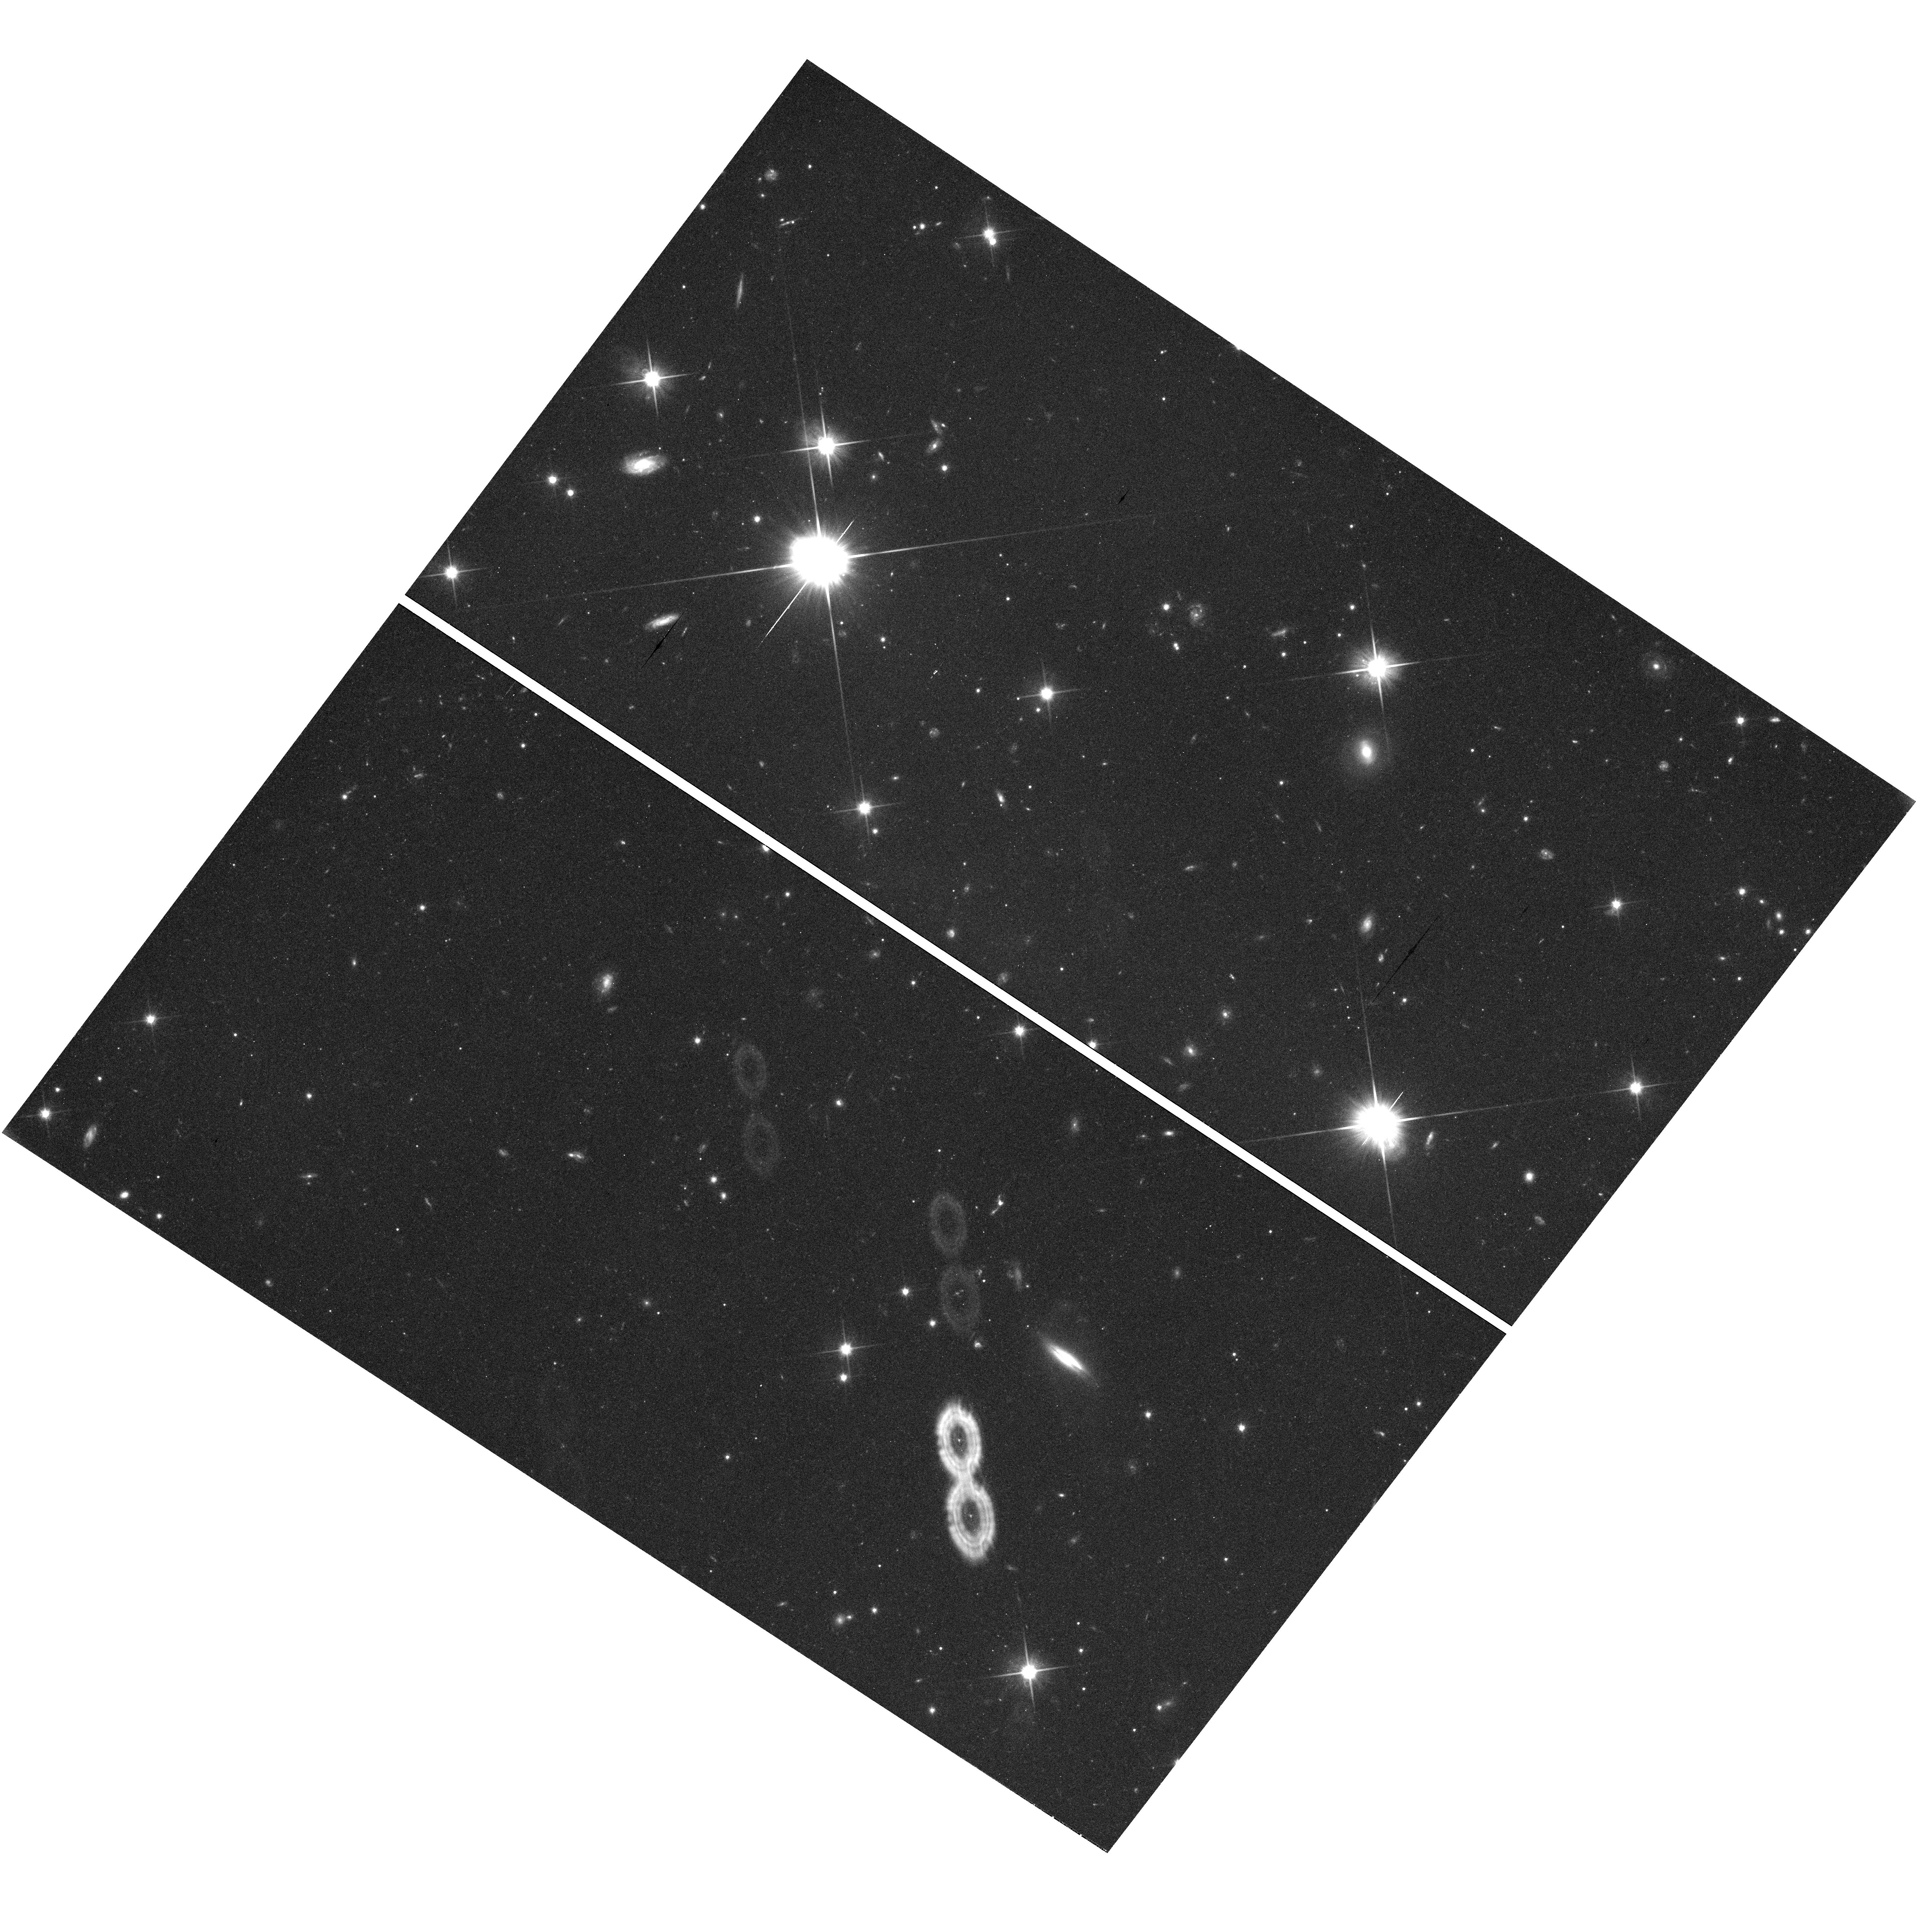
Target: field at RA 181.987°, Dec -39.496°. Instrument: WFC3/UVIS. Filter: F600LP. Exposure: 45 min. Observation ID: hst_11531_02_wfc3_uvis_f600lp_ib4p02

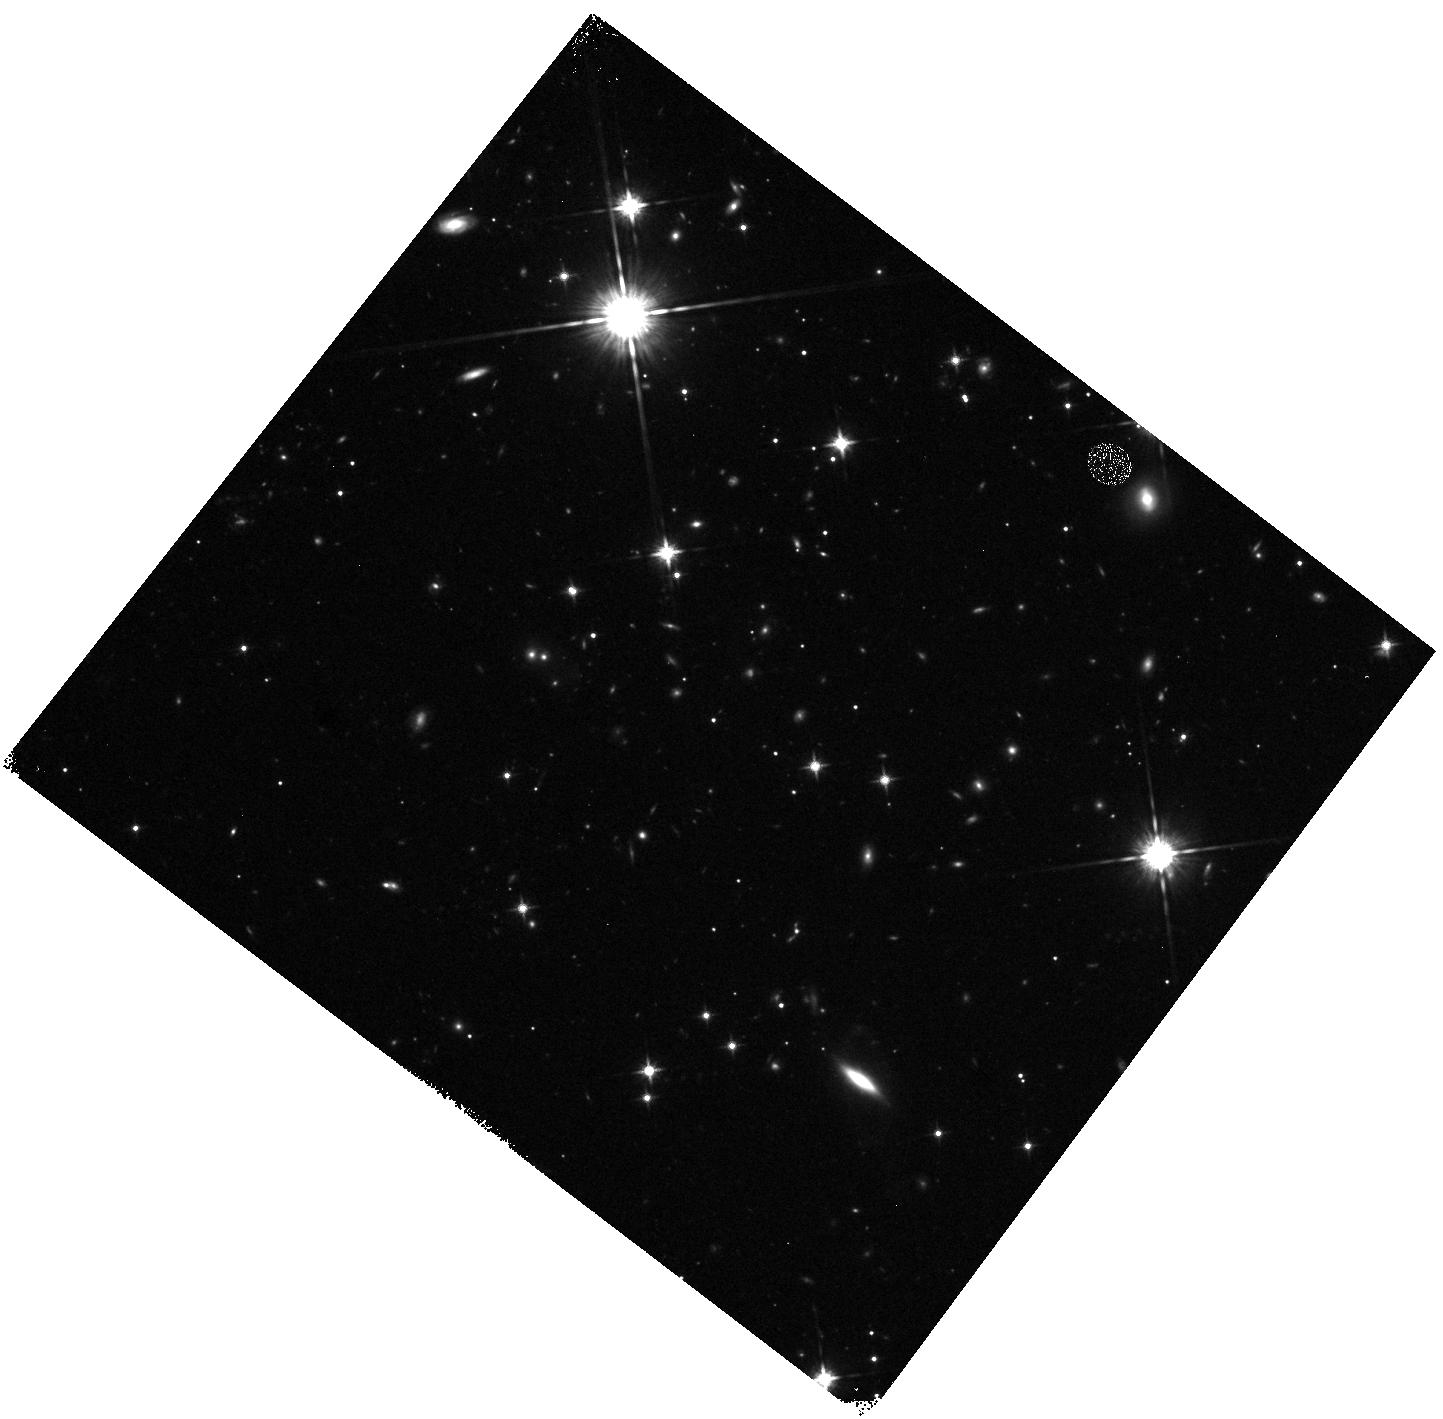
Target: field at RA 181.989°, Dec -39.494°. Instrument: WFC3/IR. Filter: F125W. Exposure: 20 min. Observation ID: hst_11531_02_wfc3_ir_f125w_ib4p02

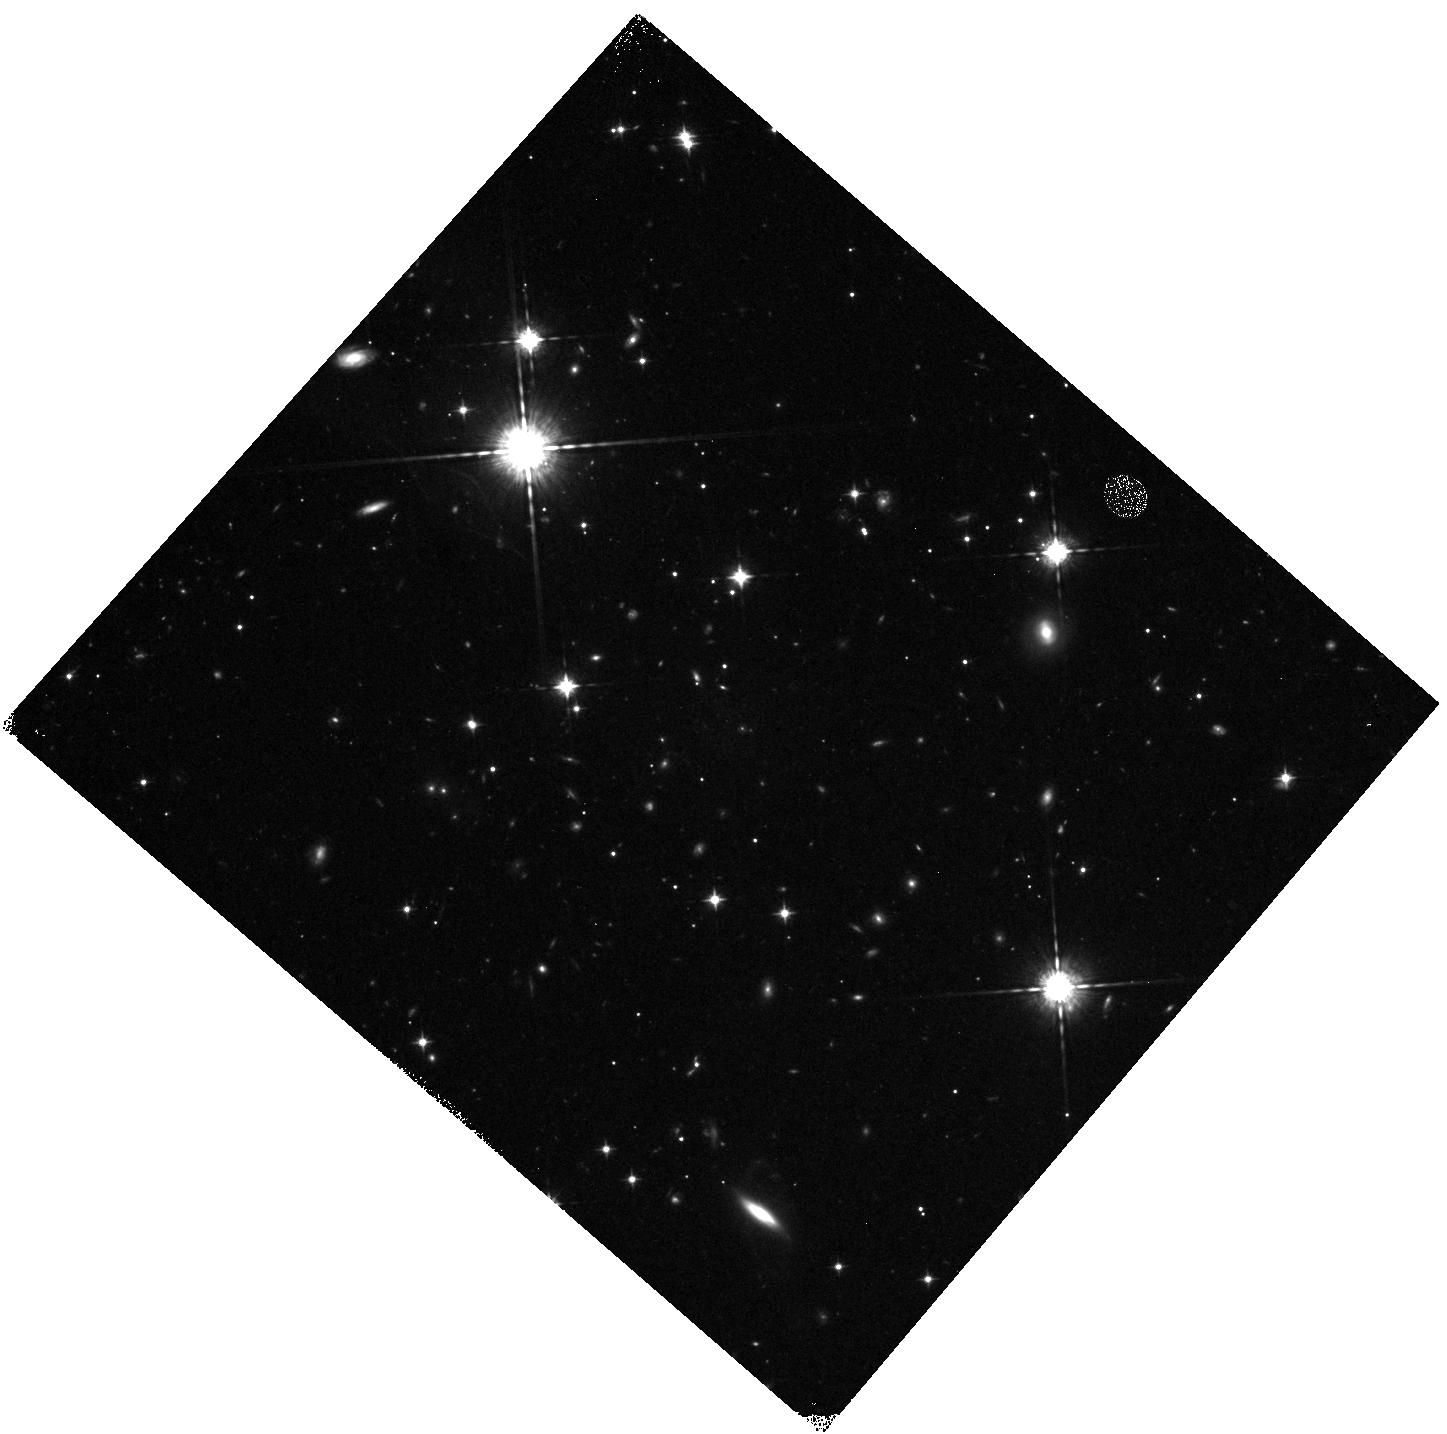
Target: field at RA 181.984°, Dec -39.489°. Instrument: WFC3/IR. Filter: F098M. Exposure: 47 min. Observation ID: hst_11531_01_wfc3_ir_f098m_ib4p01

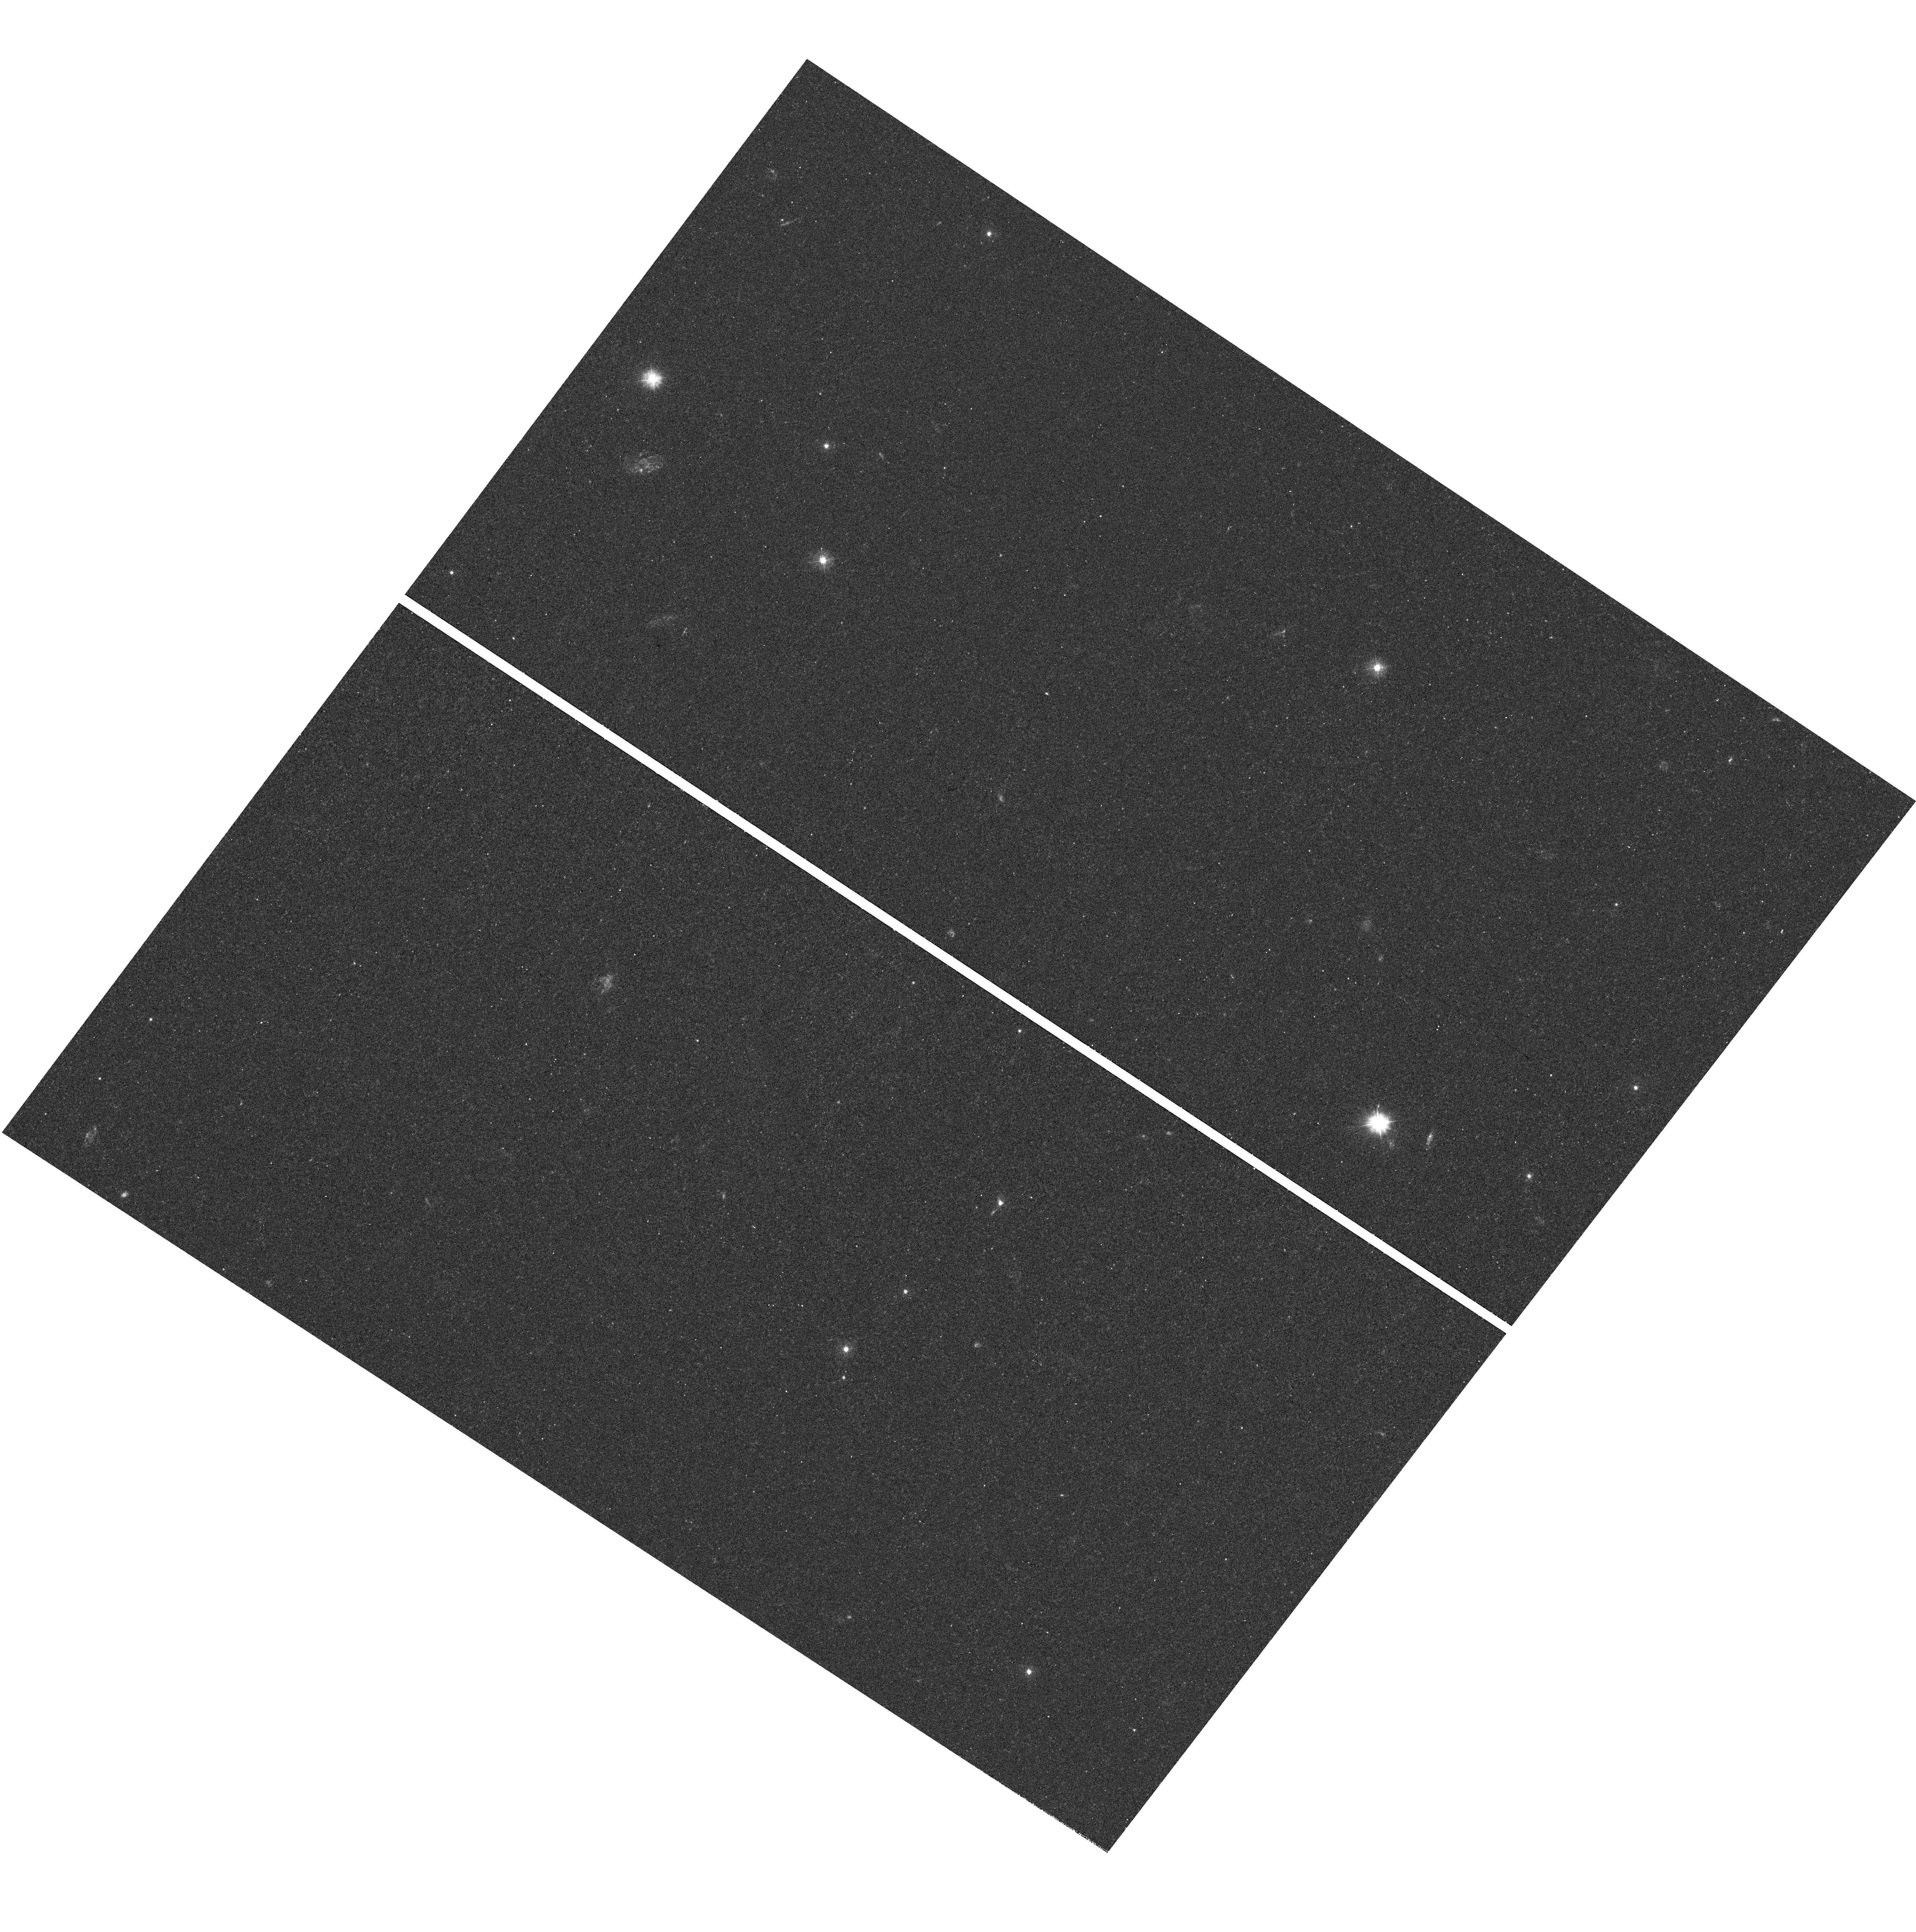
Target: field at RA 181.987°, Dec -39.496°. Instrument: WFC3/UVIS. Filter: F300X. Exposure: 45 min. Observation ID: hst_11531_02_wfc3_uvis_f300x_ib4p02

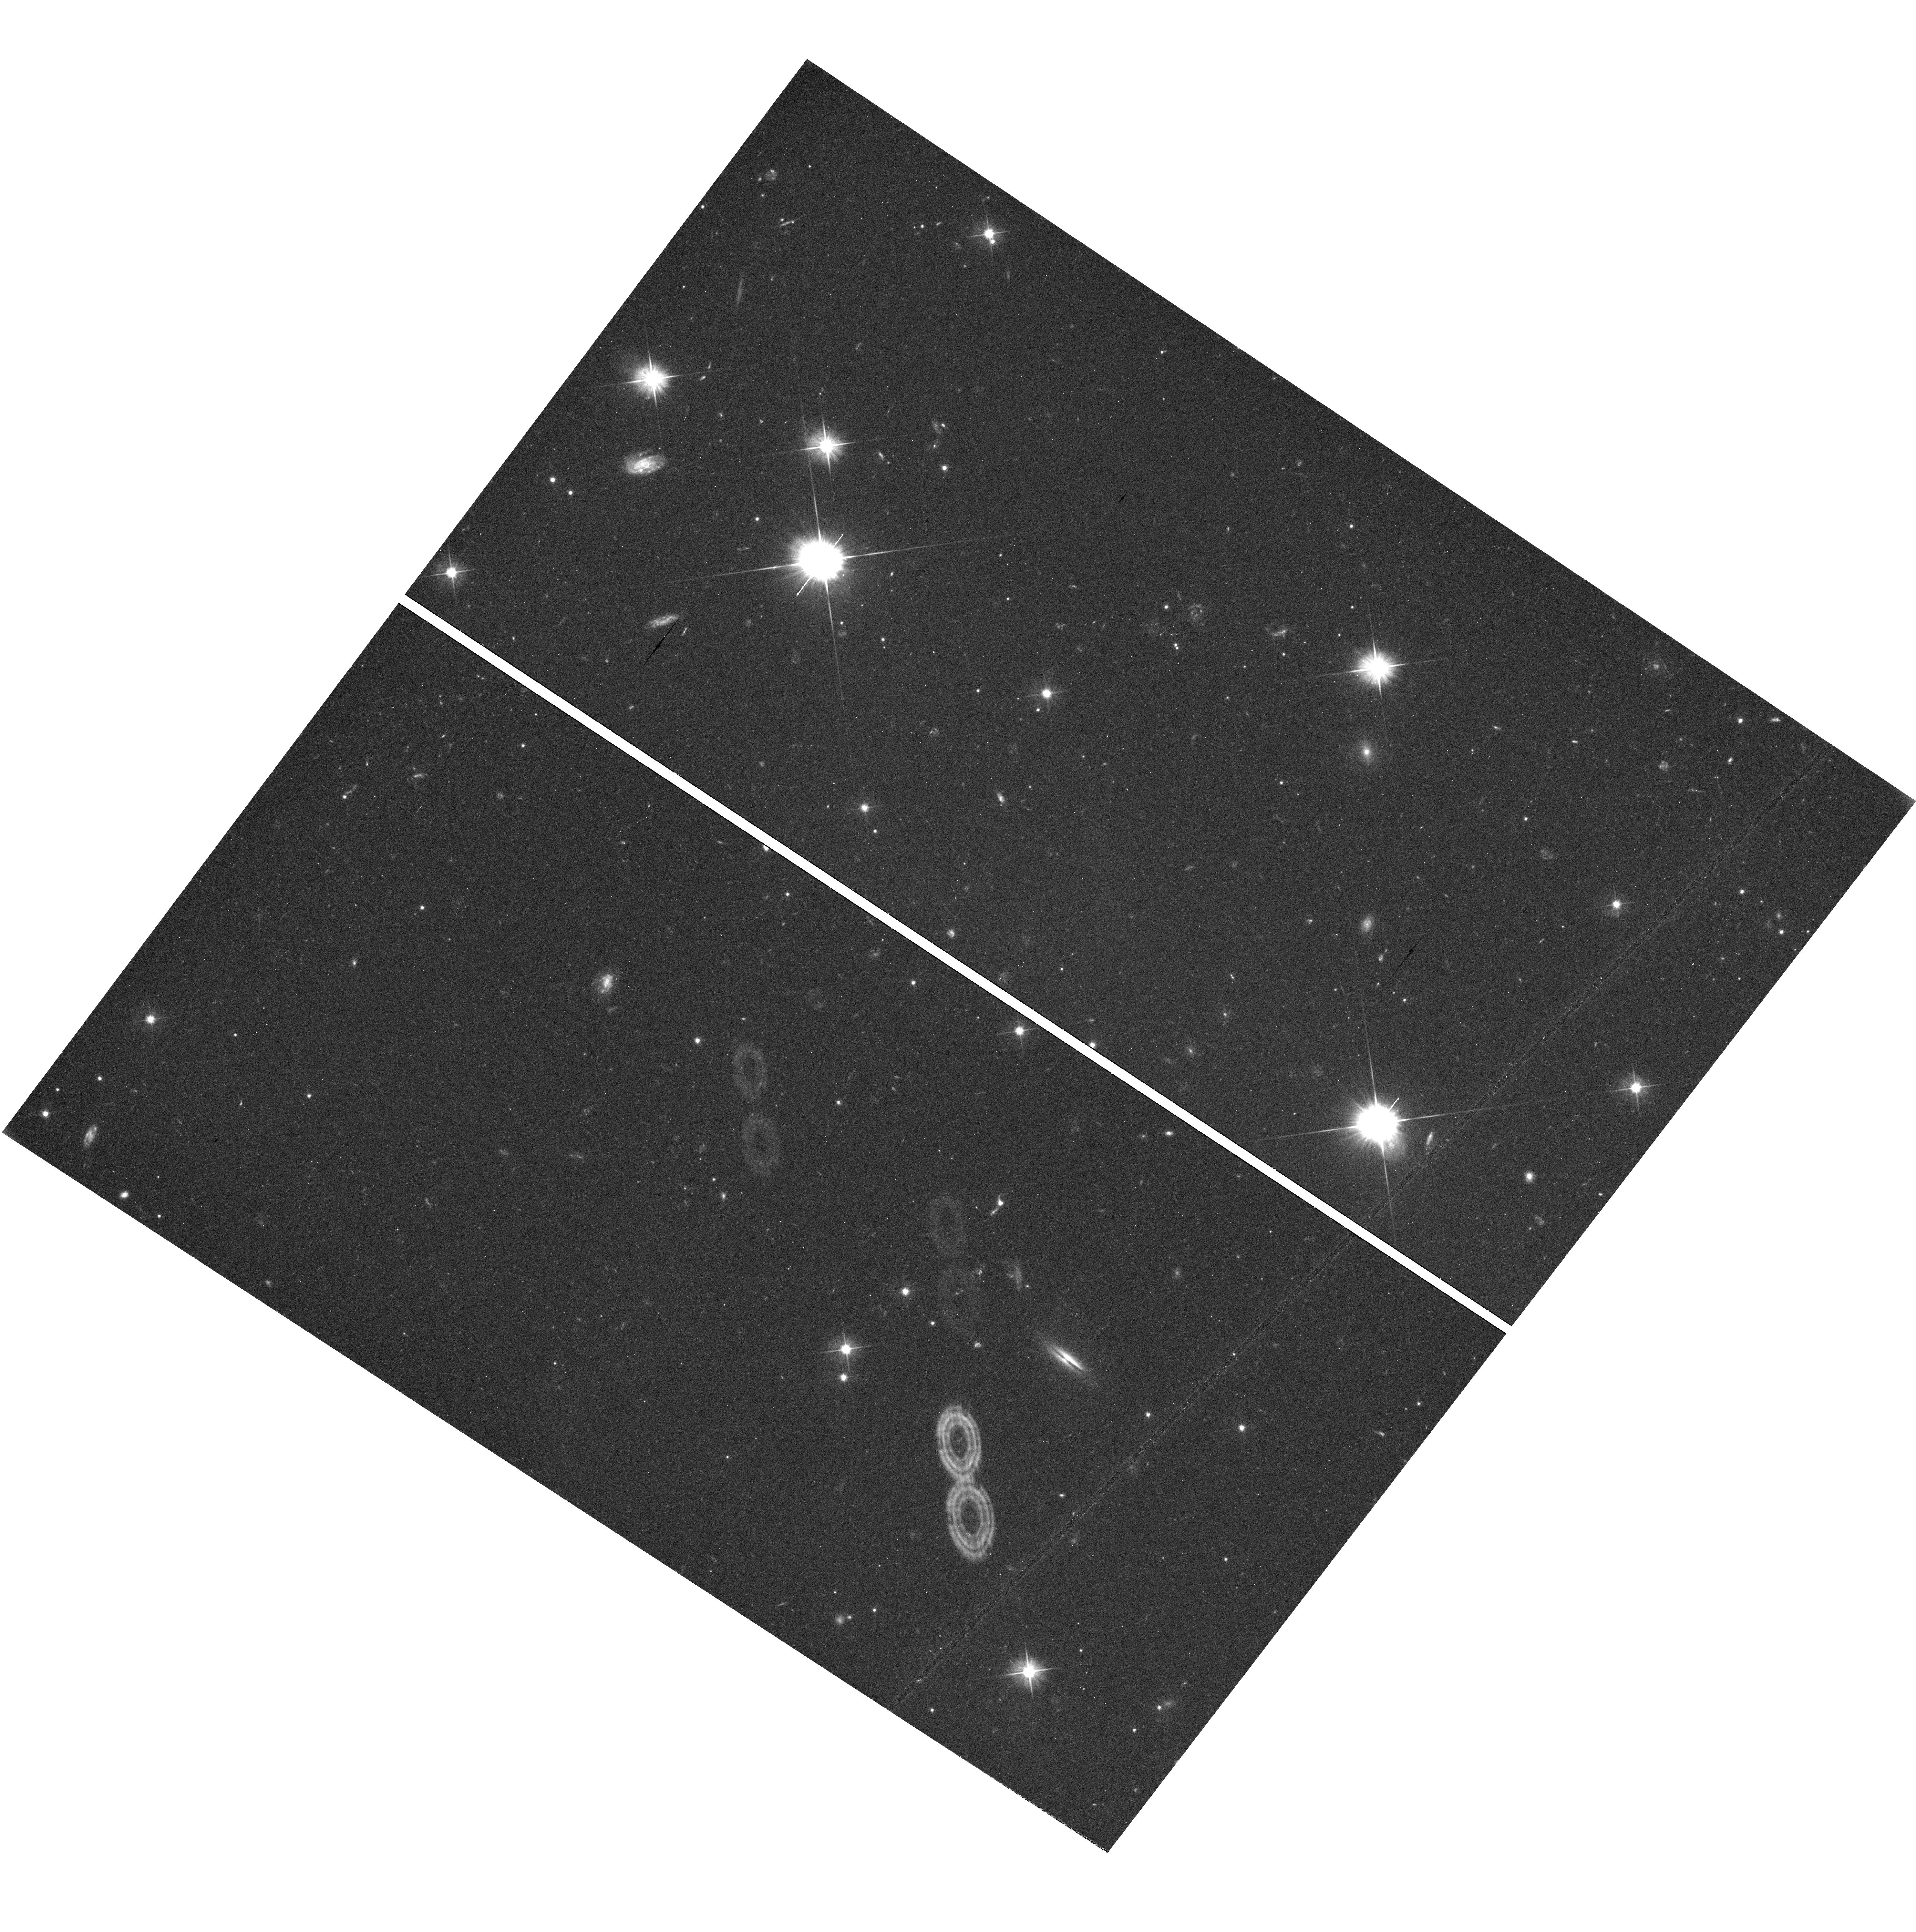
Target: field at RA 181.987°, Dec -39.496°. Instrument: WFC3/UVIS. Filter: F475X. Exposure: 45 min. Observation ID: hst_11531_02_wfc3_uvis_f475x_ib4p02

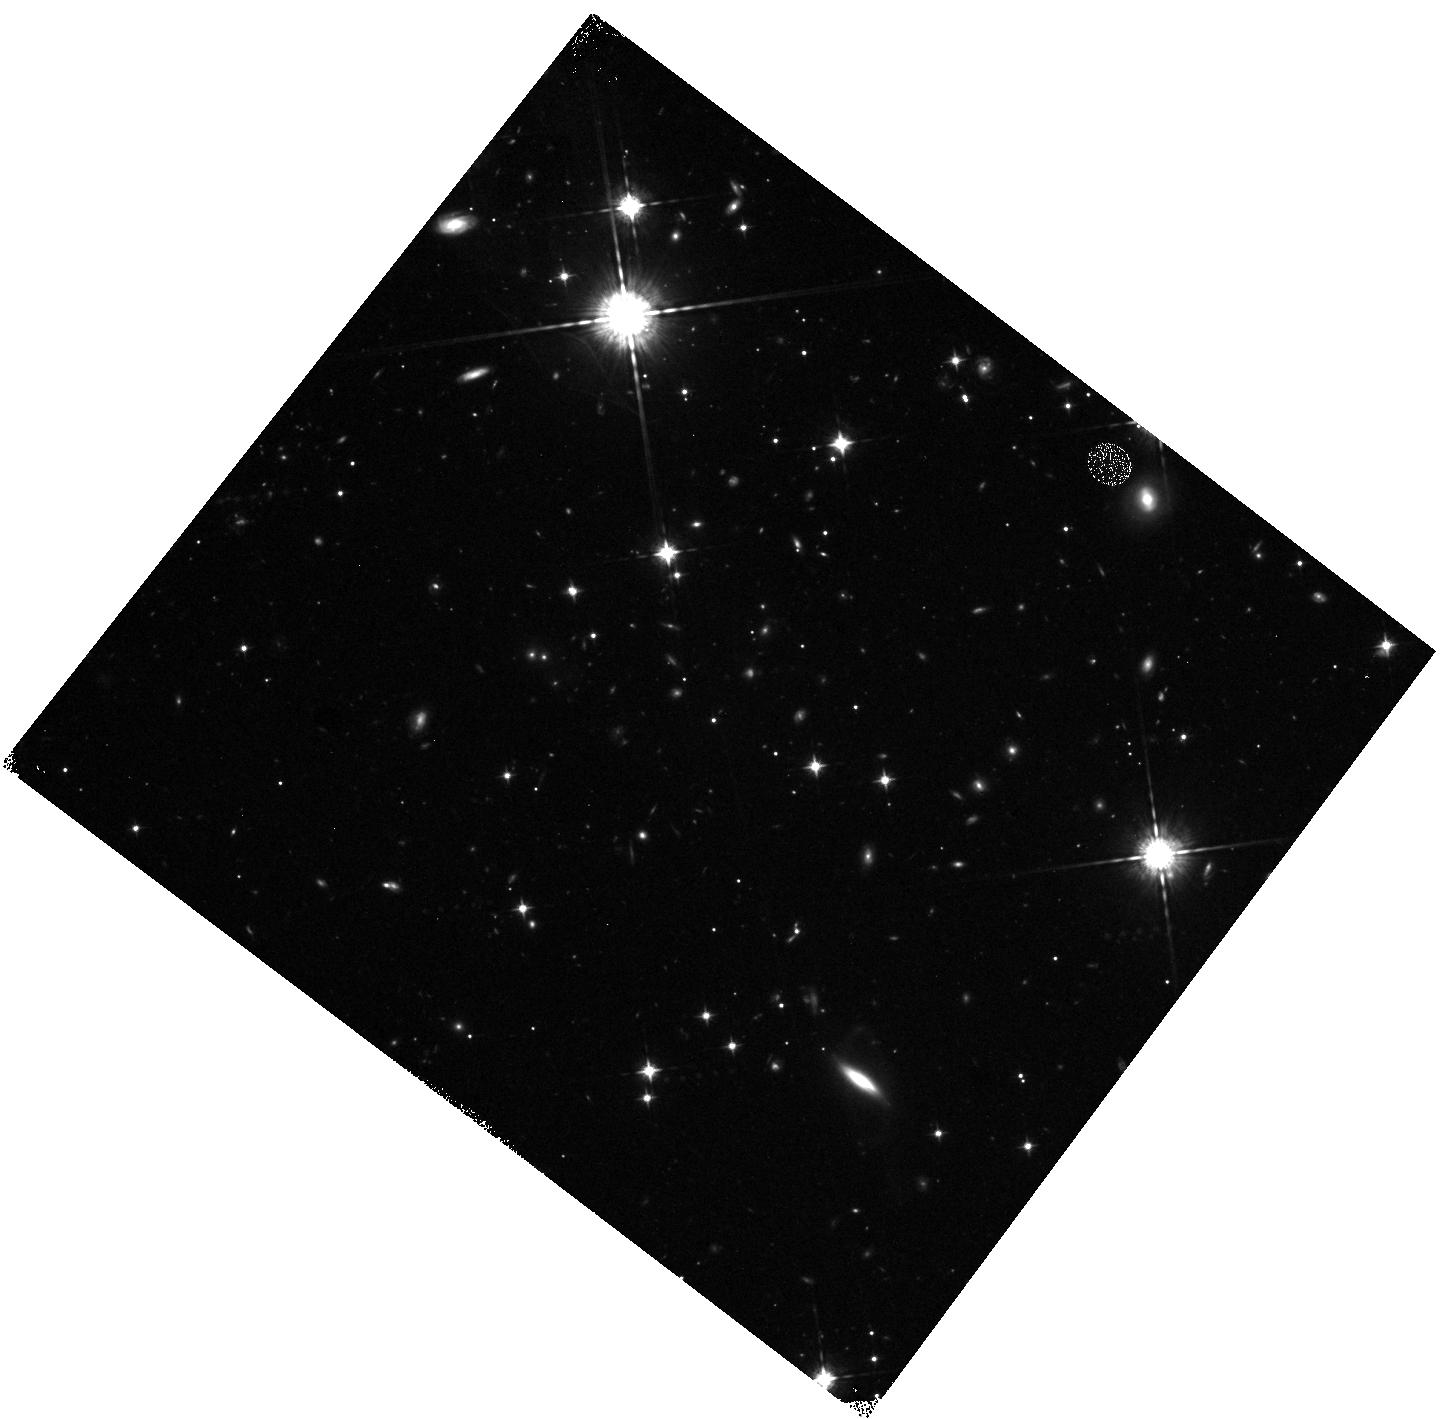
Target: field at RA 181.989°, Dec -39.494°. Instrument: WFC3/IR. Filter: F098M. Exposure: 1.6 h. Observation ID: hst_11531_02_wfc3_ir_f098m_ib4p02

COS-GTO: Brown Dwarf Activity (PI: Green, James Carswell)

COS will obtain ultraviolet spectra of a representative sample of brown dwarfs to study such questions as: (1) Is the hot gas in the outer atmospheres of young brown dwarfs heated by accretion? (2) Is the molecular hydrogen emission due to Lyman-alpha fluorescence or collisional excitation? (3) Are the older brown dwarfs without disks low mass analogs of active M dwarfs with flares and transient heating? (4) Are young brown dwarfs with disks low mass analogs of classical T Tauri stars?